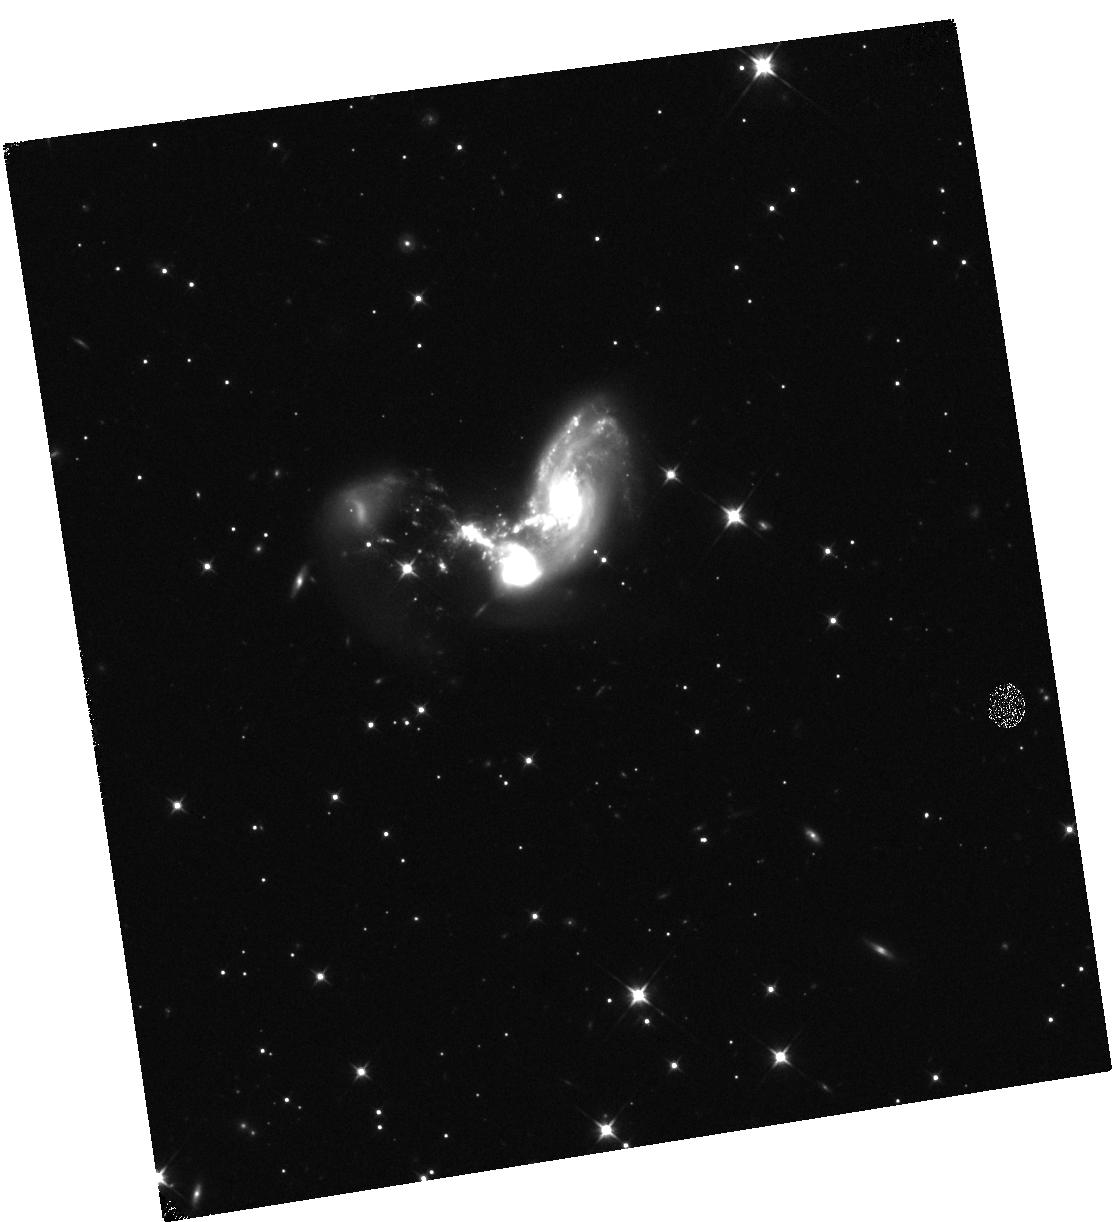
Target: II-ZW-96
Instrument: WFC3/IR
Filter: F110W
Exposure: 6 min
Observation ID: hst_17285_03_wfc3_ir_f110w_if3d03

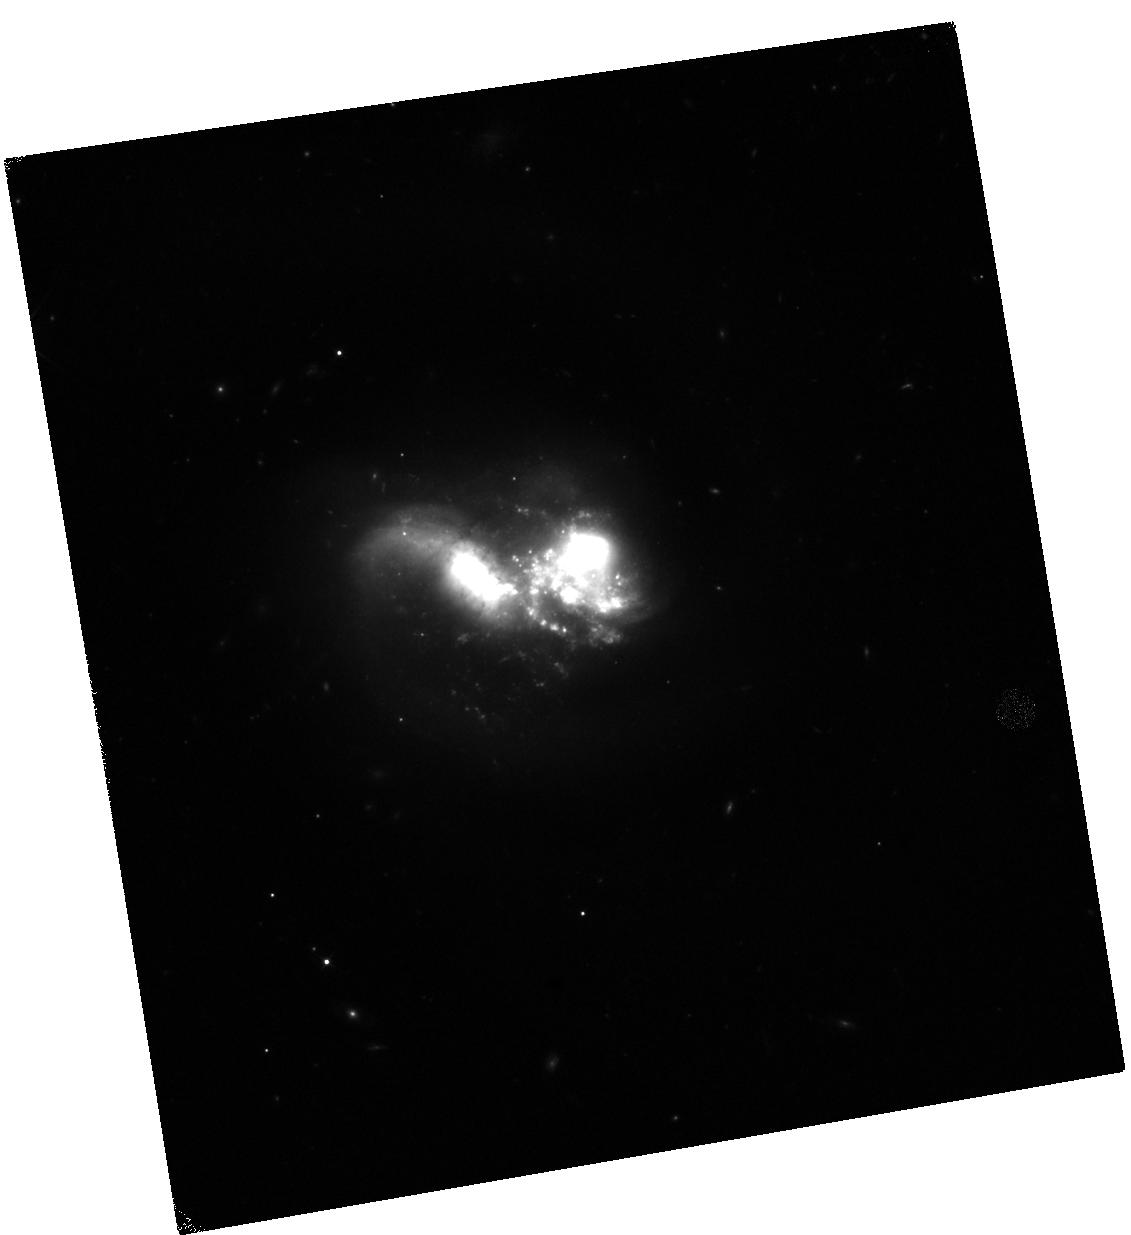
Target: VV-114
Instrument: WFC3/IR
Filter: F110W
Exposure: 6 min
Observation ID: hst_17285_02_wfc3_ir_f110w_if3d02

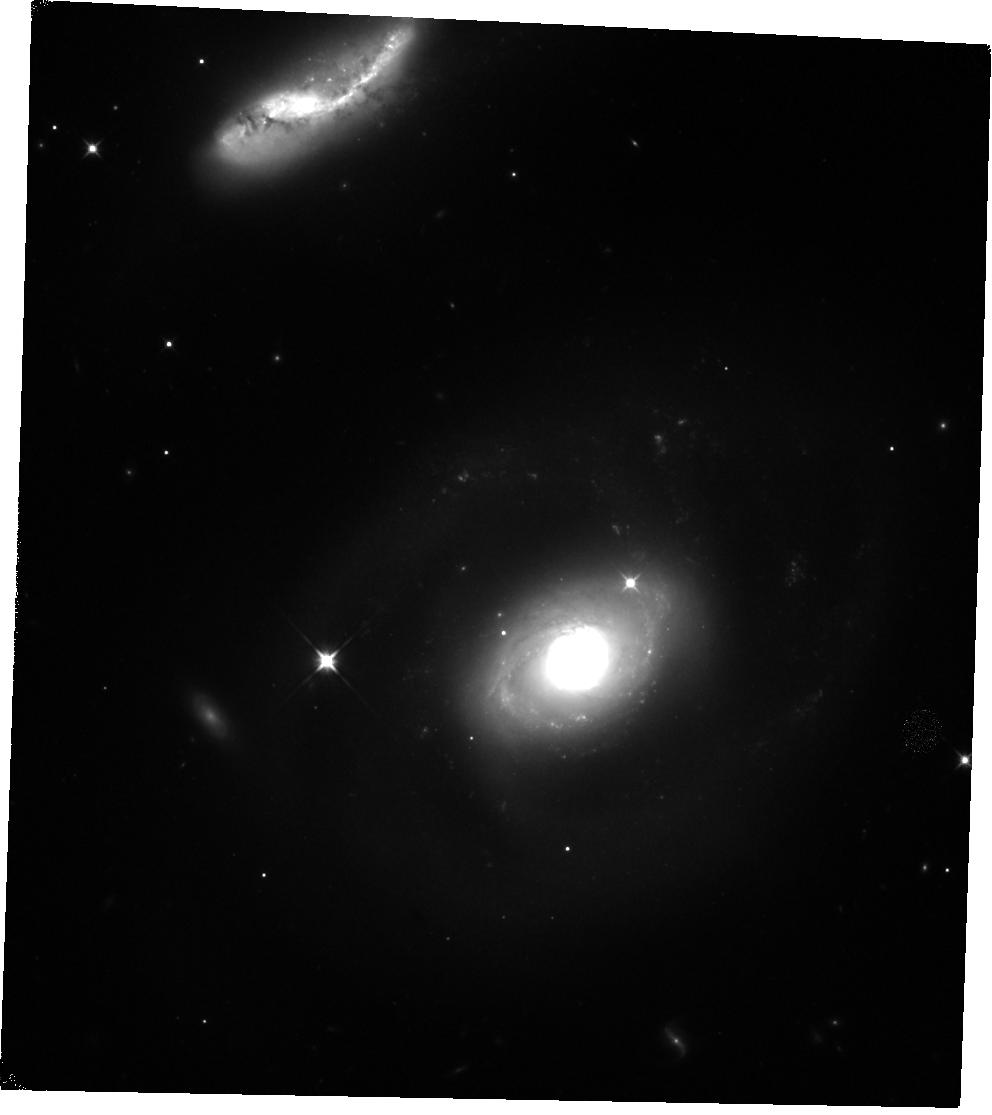
Target: NGC-7469
Instrument: WFC3/IR
Filter: F110W
Exposure: 6 min
Observation ID: hst_17285_01_wfc3_ir_f110w_if3d01

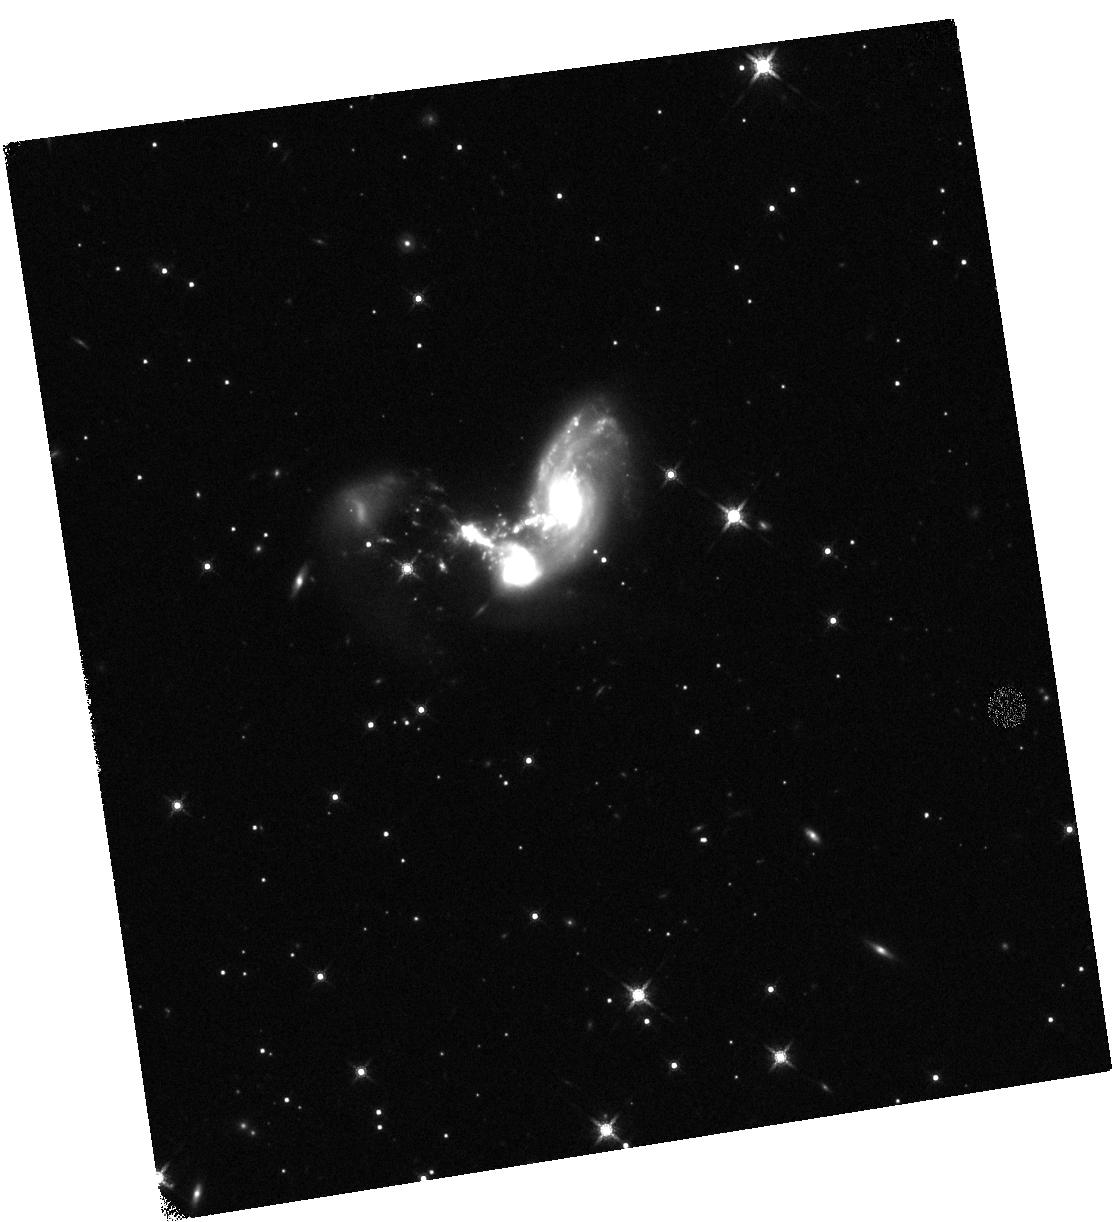
Target: II-ZW-96
Instrument: WFC3/IR
Filter: F160W
Exposure: 6 min
Observation ID: hst_17285_03_wfc3_ir_f160w_if3d03

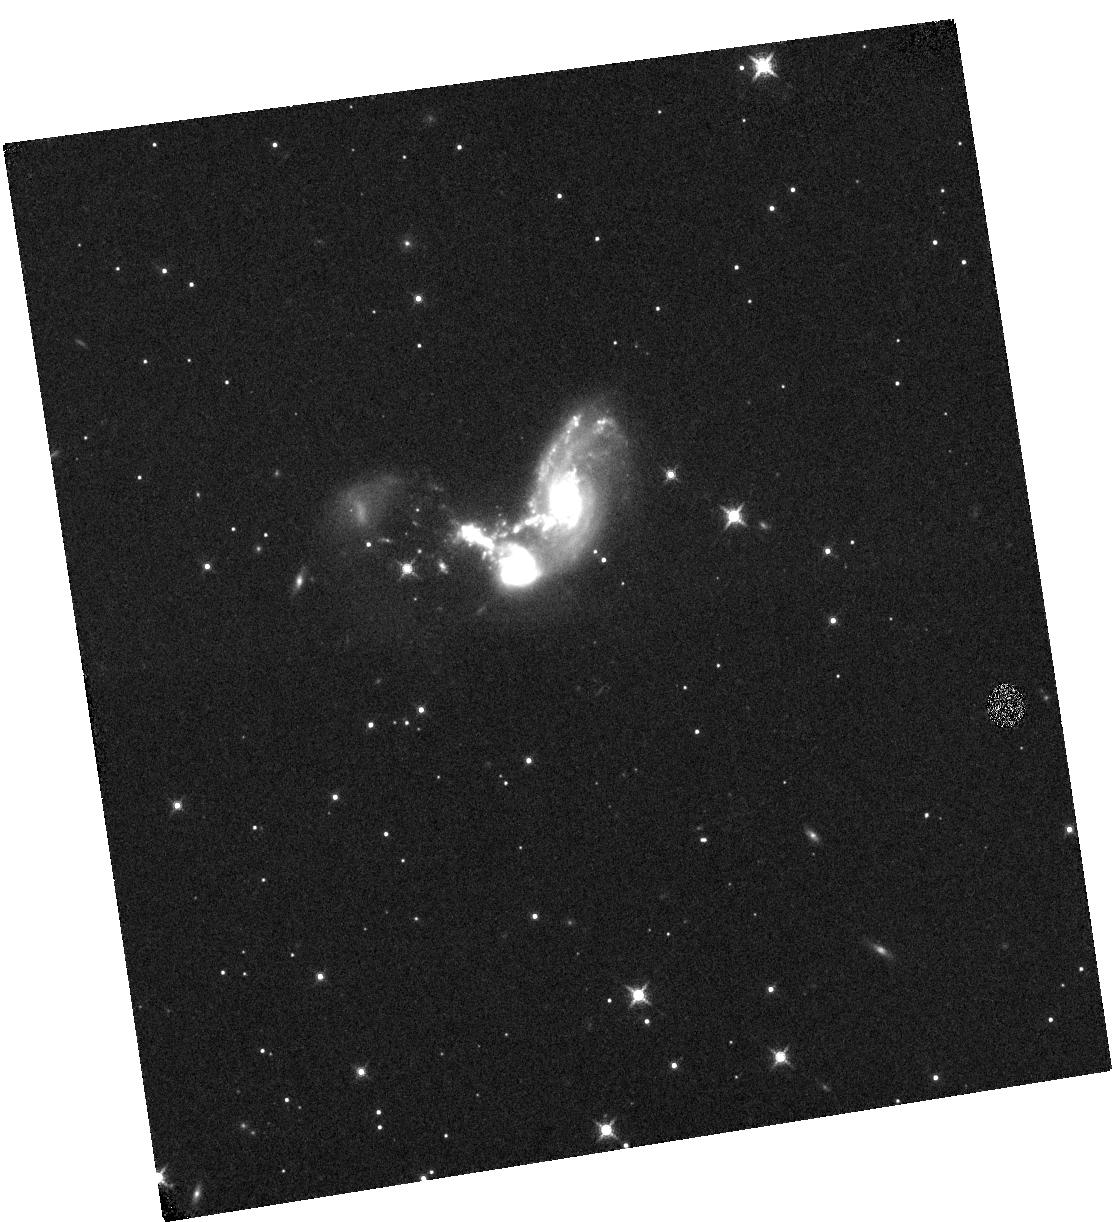
Target: II-ZW-96
Instrument: WFC3/IR
Filter: F132N
Exposure: 34 min
Observation ID: hst_17285_03_wfc3_ir_f132n_if3d03

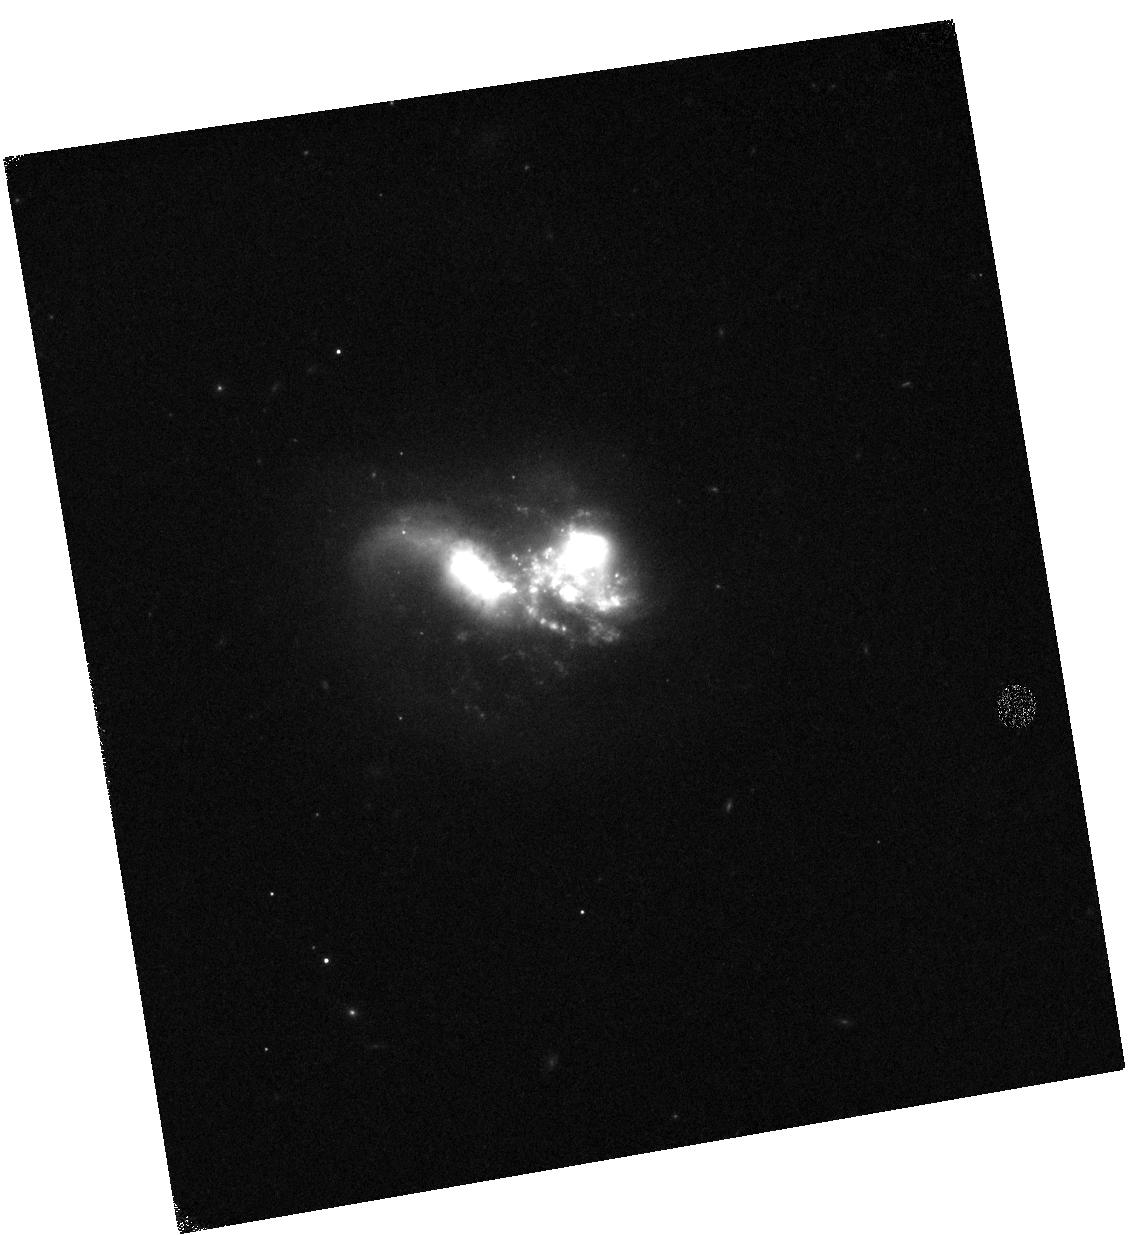
Target: VV-114
Instrument: WFC3/IR
Filter: F128N
Exposure: 34 min
Observation ID: hst_17285_02_wfc3_ir_f128n_if3d02

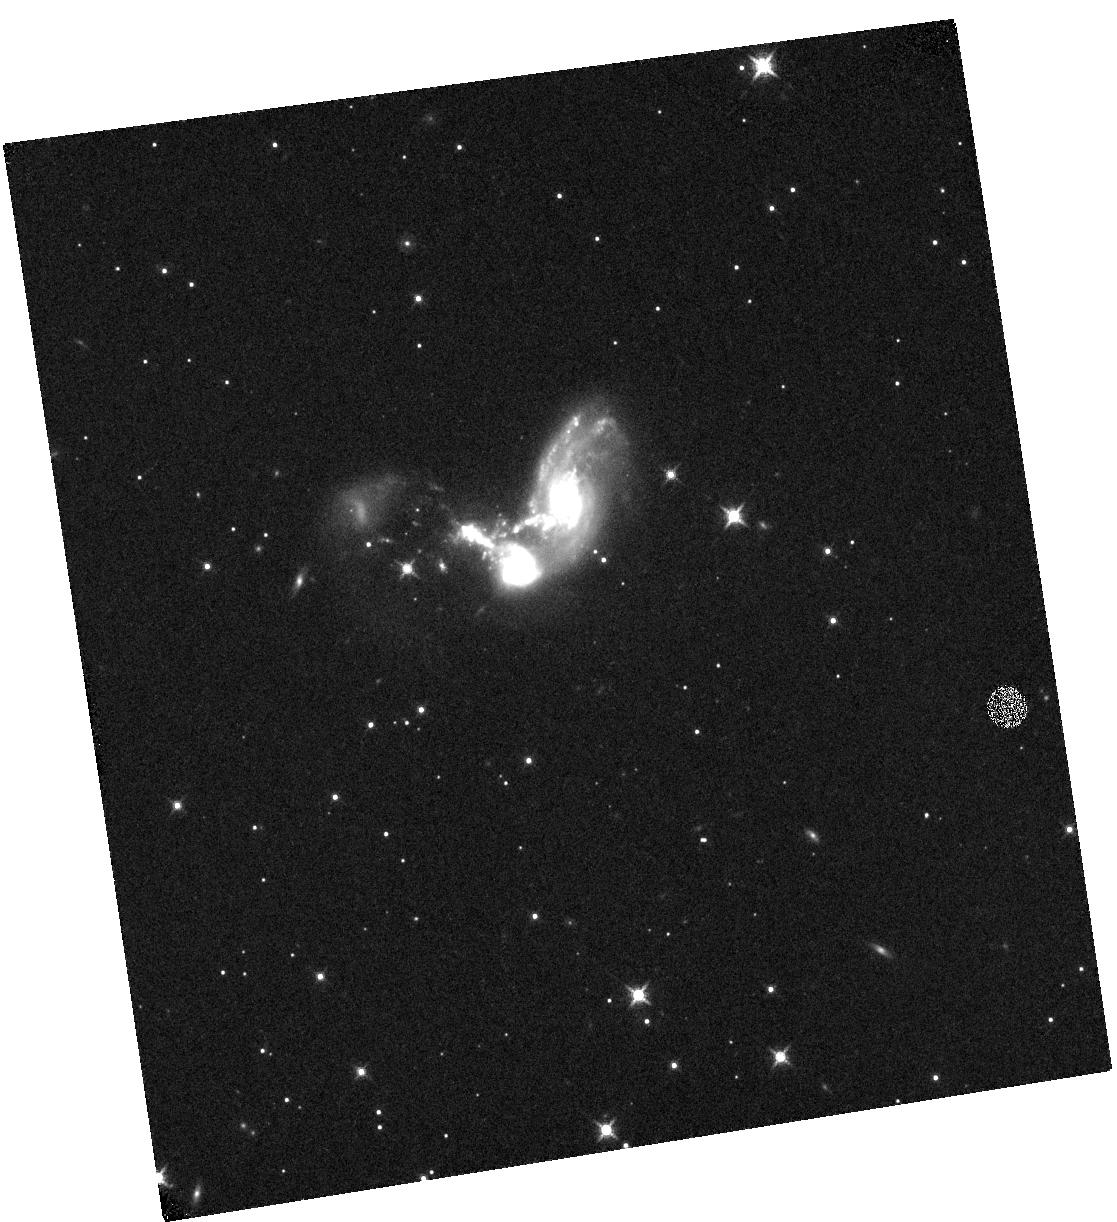
Target: II-ZW-96
Instrument: WFC3/IR
Filter: F130N
Exposure: 34 min
Observation ID: hst_17285_03_wfc3_ir_f130n_if3d03

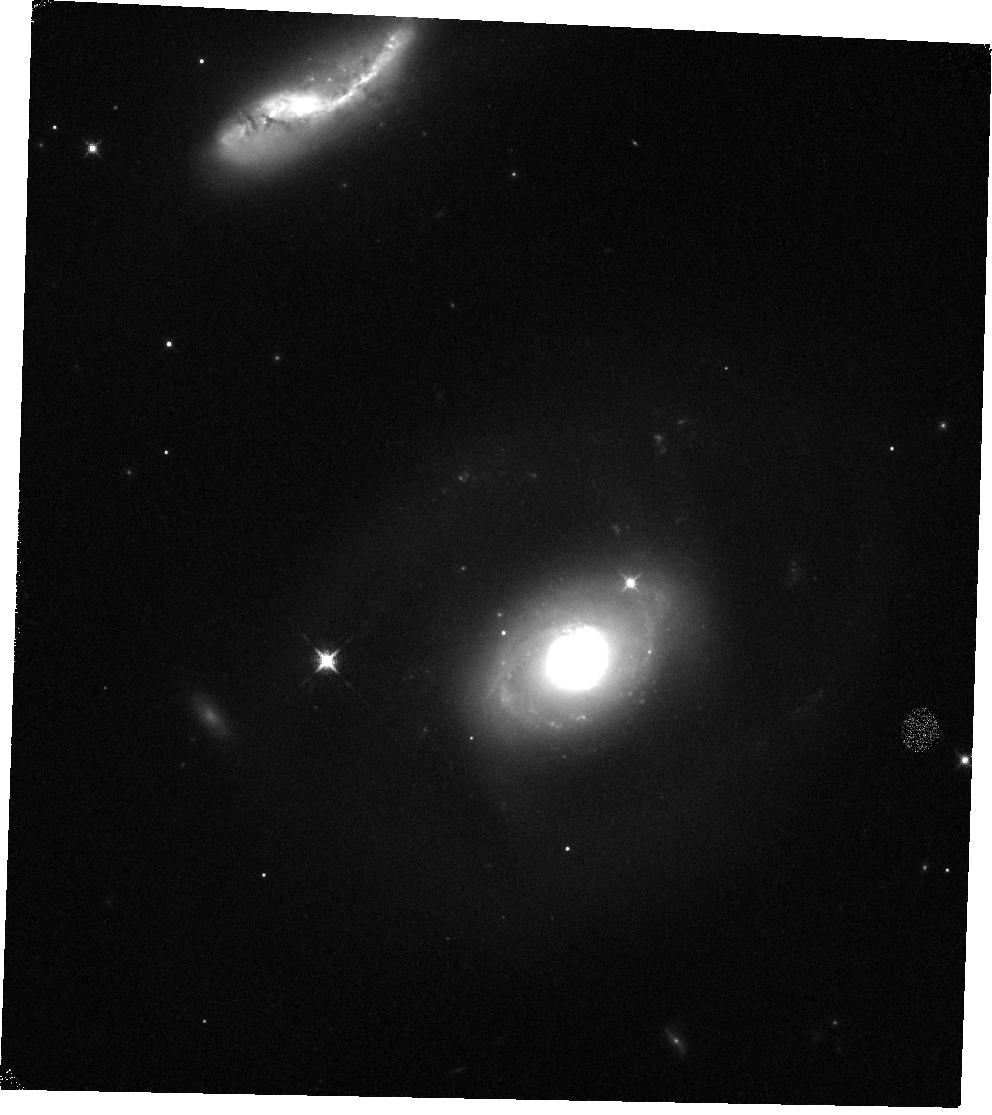
Target: NGC-7469
Instrument: WFC3/IR
Filter: F128N
Exposure: 34 min
Observation ID: hst_17285_01_wfc3_ir_f128n_if3d01

From Galactic Cores to the Cosmic Web -- A Study of Feedback and Multiphase Galactic Winds with HST and JWST (PI: U, Vivian)

Feedback plays a pivotal role in regulating the galactic life cycle through its manifestation in shocks and turbulent gas. And yet, the complex interplay between outflows and their host galaxy remains largely unconstrained at relevant physical scales. The lack of direct observational measurements of small-scale energetic properties of the multiphase ISM is a big hurdle for constraining feedback prescriptions for the next generation cosmological models. Since July, new JWST results shed light on the dust-obscured energy sources in nearby (U)LIRGs, prompting the question of what the total contribution to the energy budget from shocks due to said sources across entire galaxies. Here we propose deep narrowband imaging of key near-infrared diagnostic lines for a pilot sample of 3 galaxy mergers with newly published JWST results that represent the best laboratories to explore the starburst-AGN-shocks connection in the nearby universe. Resolving the shocked gas in ionized outflows with wide-field, high-resolution WFC3 images, this study aims to address: 1. How AGN and stellar feedback drive shocks across the ISM; and 2. How winds impact star formation and chemical enrichment within the host galaxy. Our proposed study will tackle complex feedback physics in high gas content environments, commonplace among star-forming galaxies near the cosmic noon. Leveraging a rich ancillary data set including ground-based optical and newly analyzed JWST infrared imaging and integral-field observaions, the new HST observations will yield unique insights into the role of feedback in galaxy evolution and establish the significance of near-infrared diagnostics in the early JWST era.